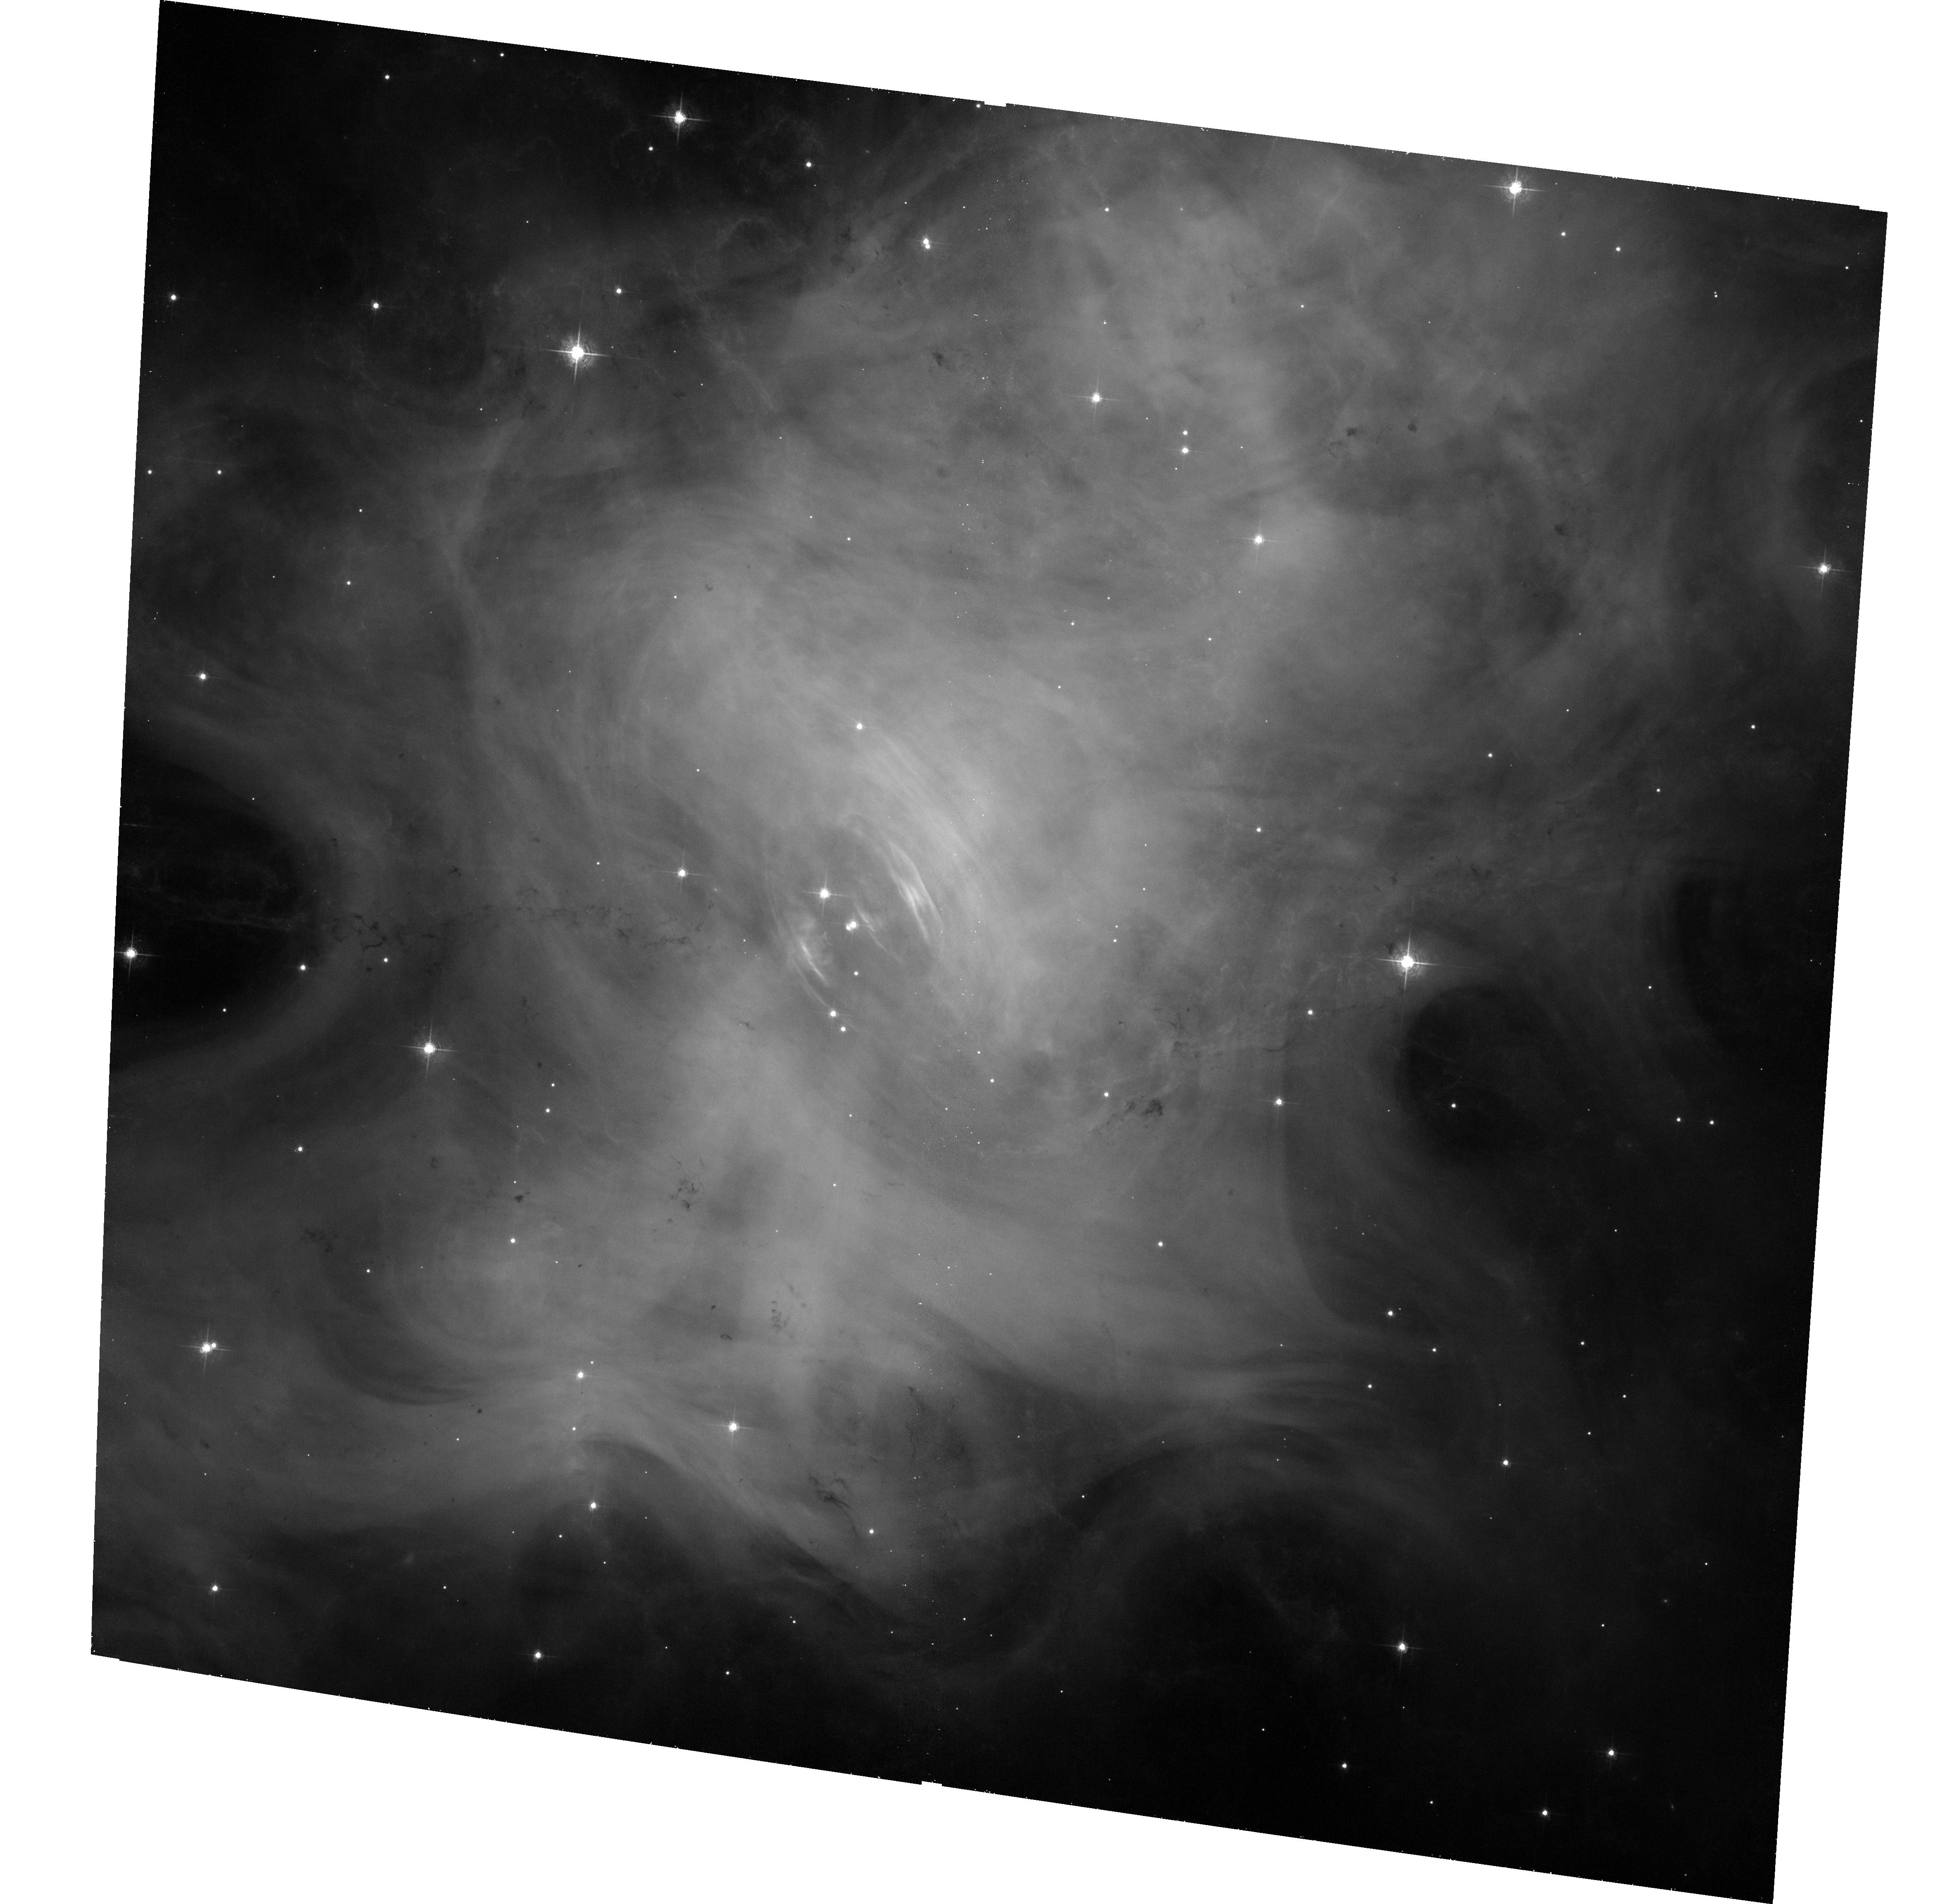
Target: CRAB-NEBULA. Instrument: ACS/WFC. Filter: F550M. Exposure: 33 min. Observation ID: hst_13109_01_acs_wfc_f550m_jc6801

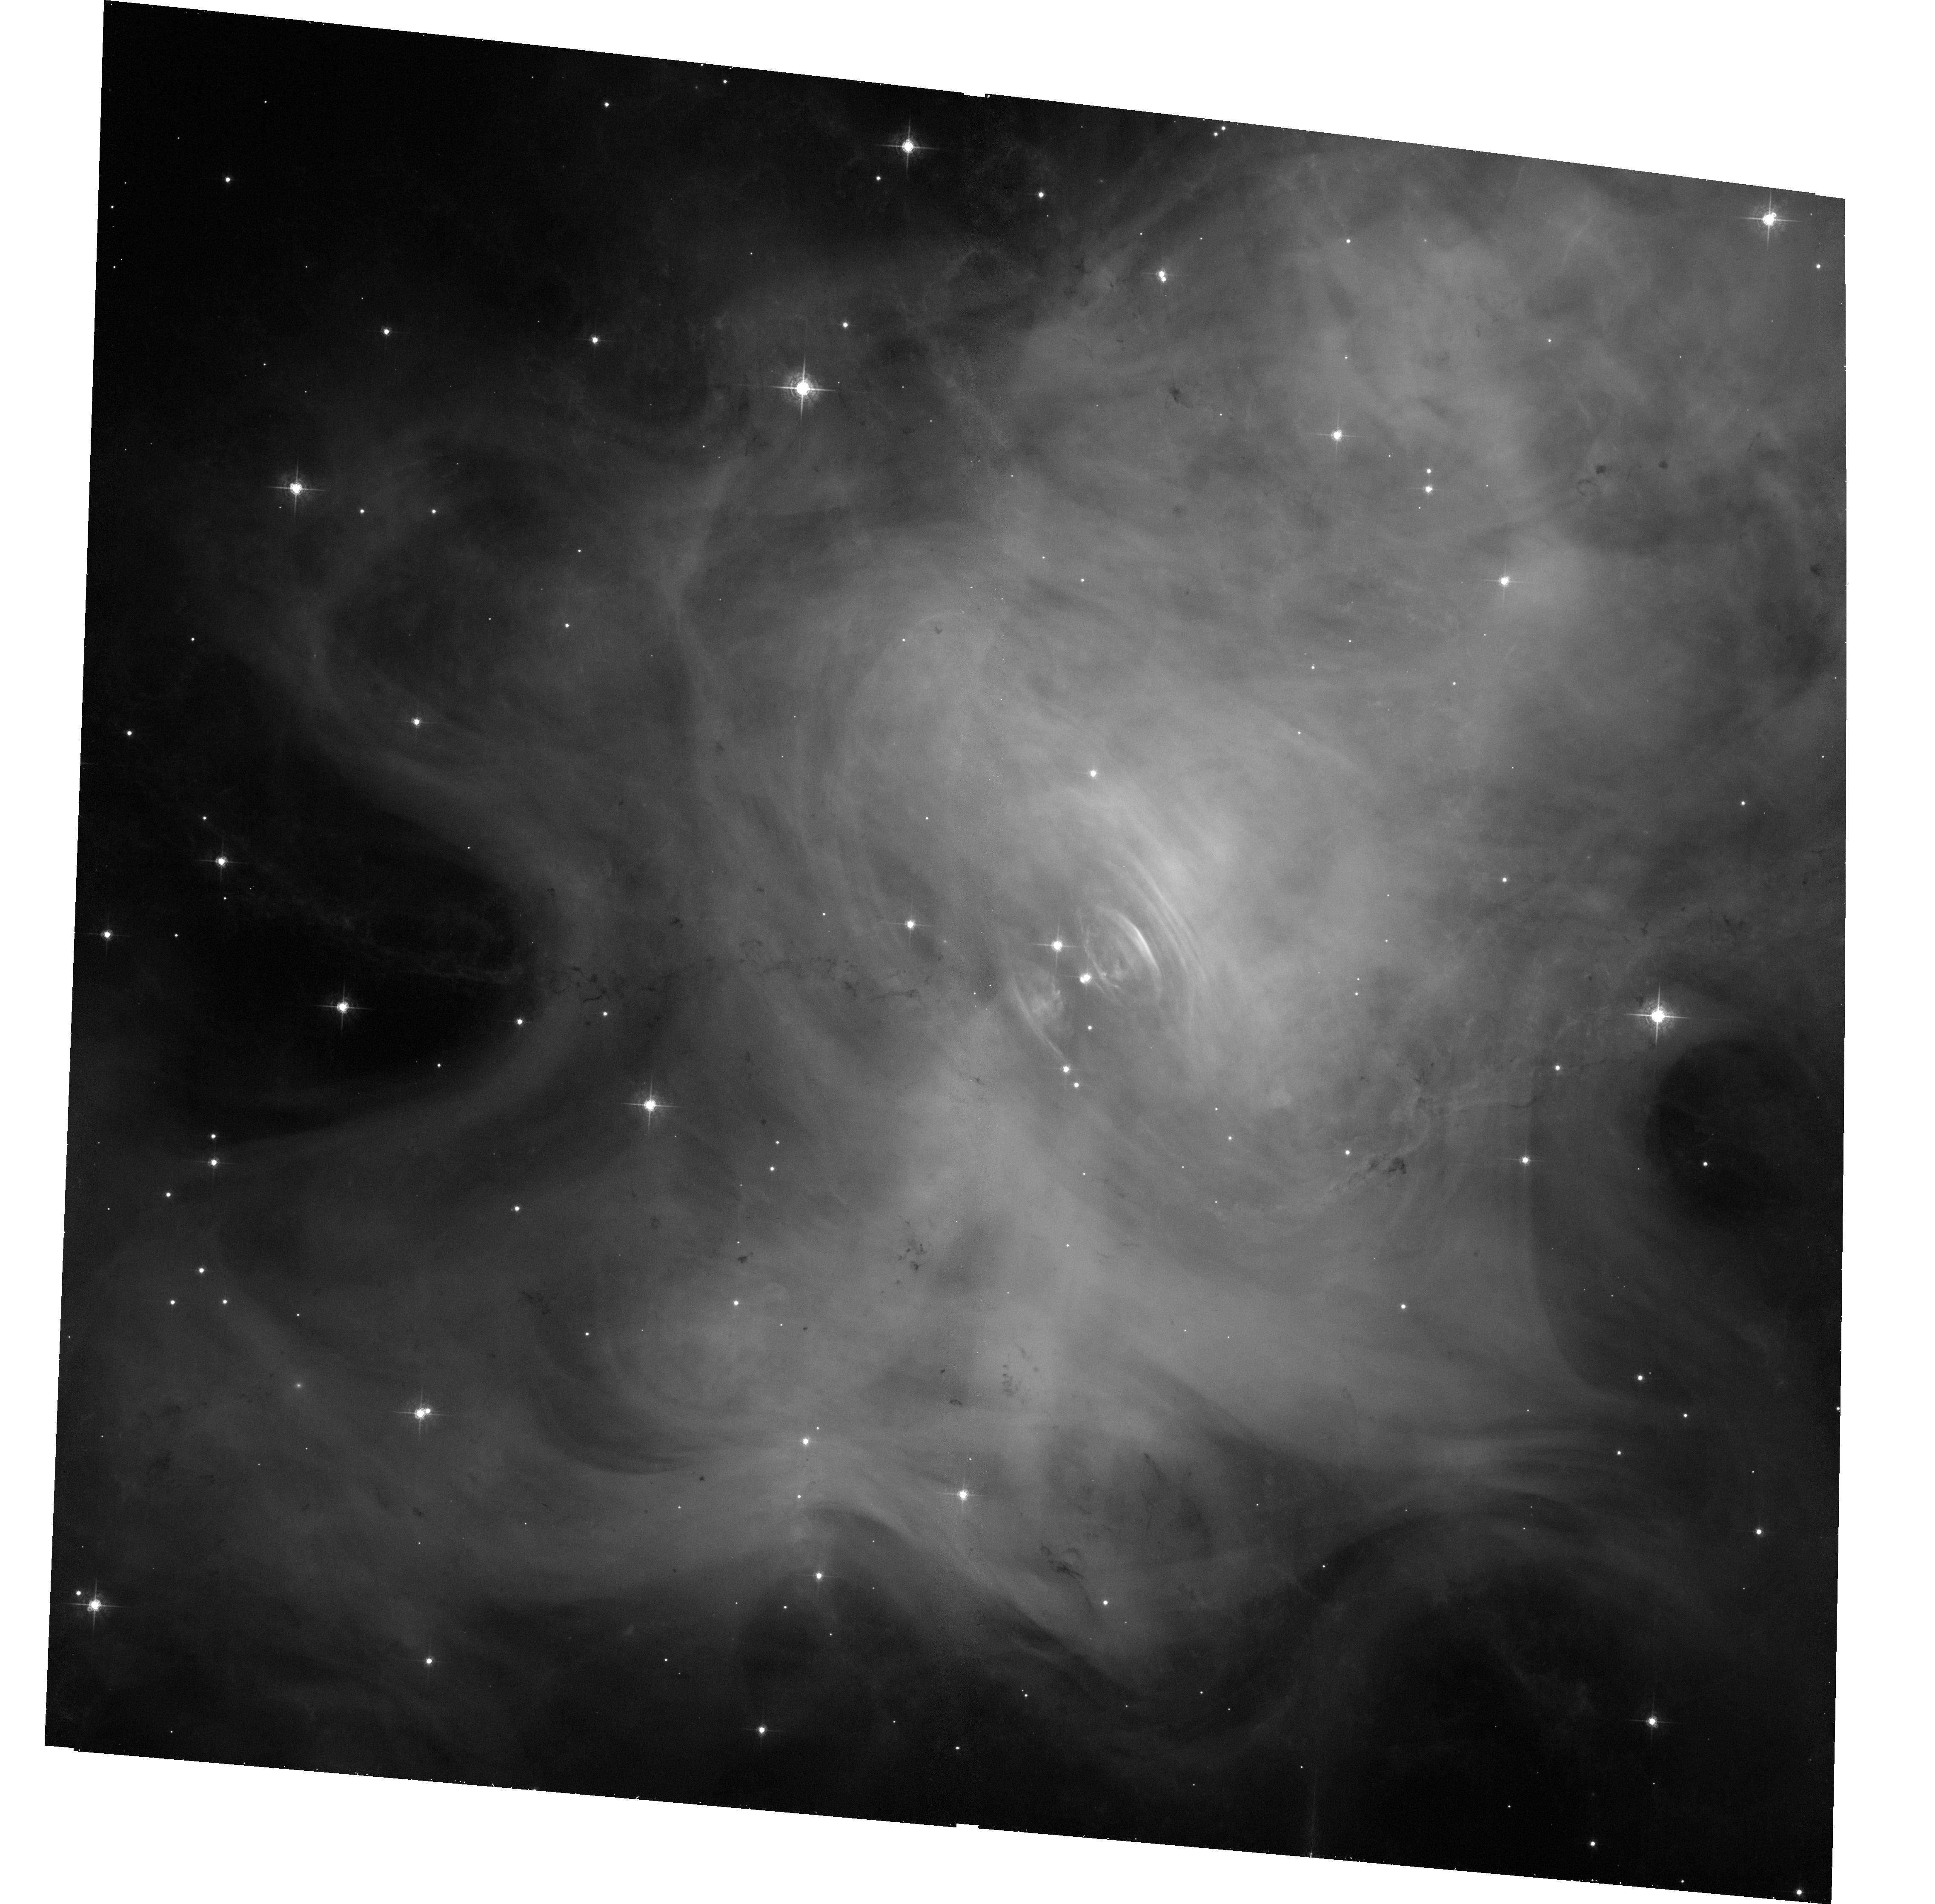
Target: CRAB-NEBULA. Instrument: ACS/WFC. Filter: F550M. Exposure: 33 min. Observation ID: hst_13109_04_acs_wfc_f550m_jc6804

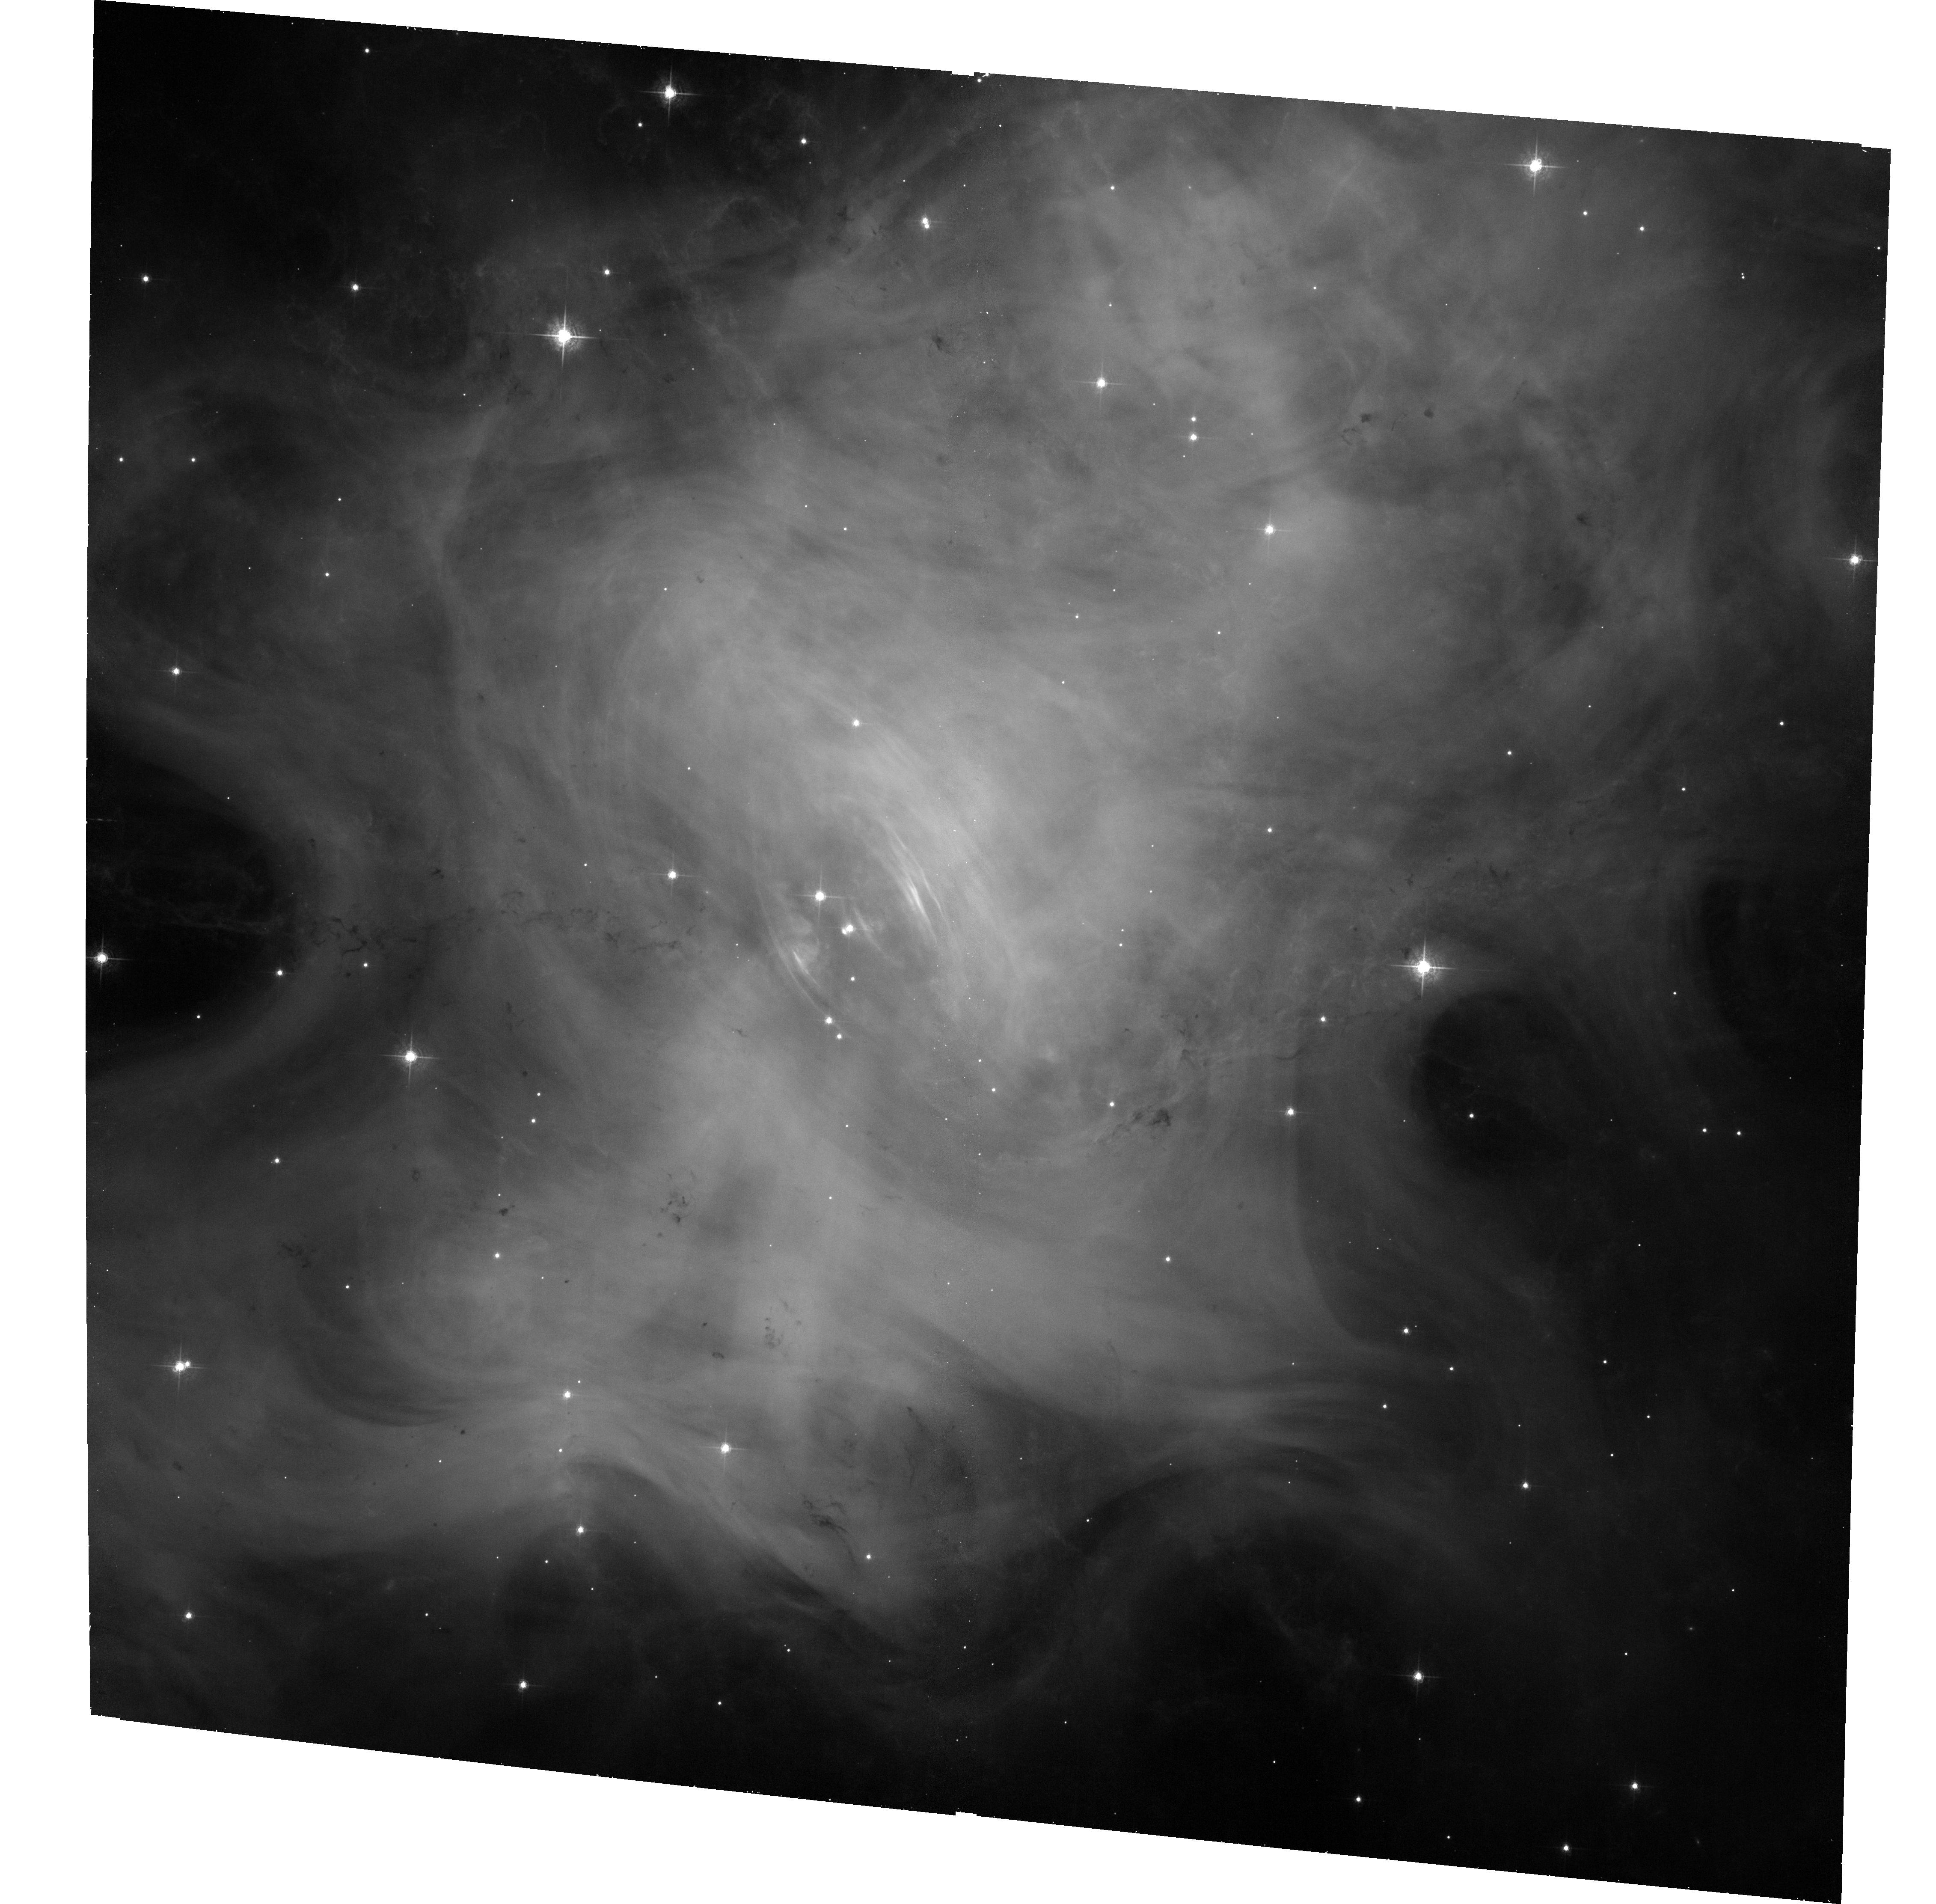
Target: CRAB-NEBULA. Instrument: ACS/WFC. Filter: F550M. Exposure: 33 min. Observation ID: hst_13109_02_acs_wfc_f550m_jc6802

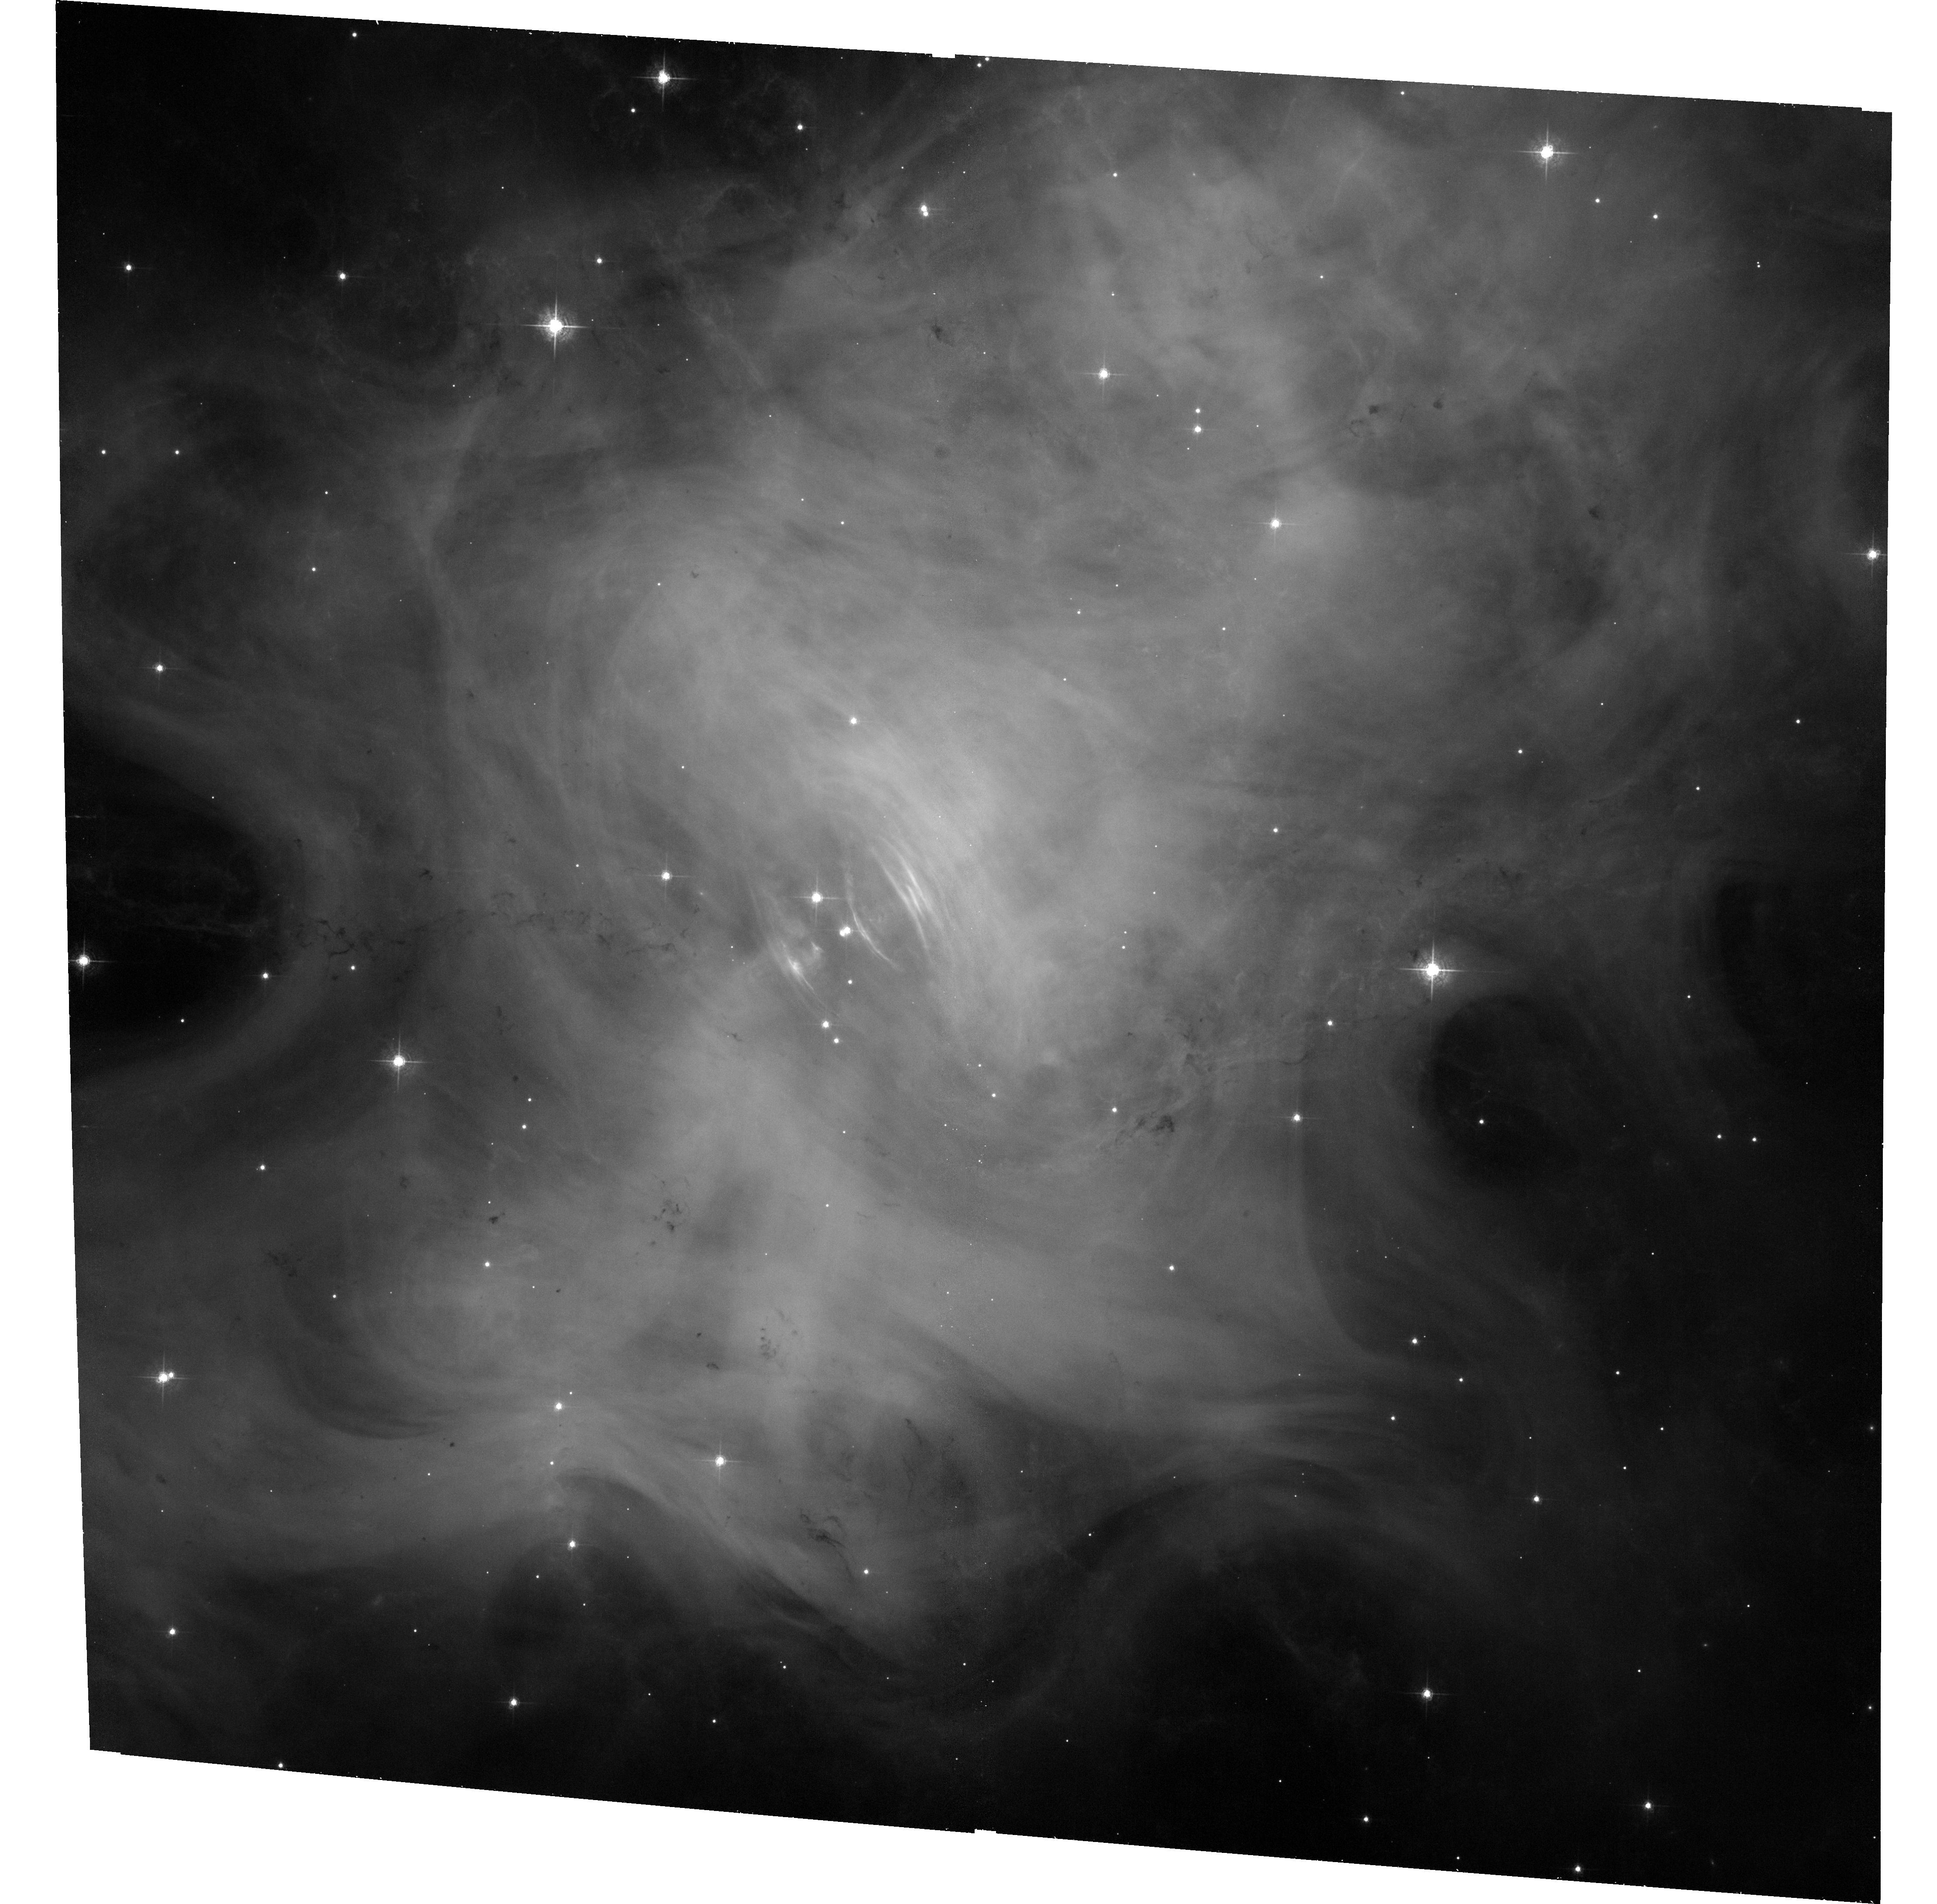
Target: CRAB-NEBULA. Instrument: ACS/WFC. Filter: F550M. Exposure: 33 min. Observation ID: hst_13109_03_acs_wfc_f550m_jc6803

Joint Chandra and HST Monitoring and Studies of the Crab Nebula (PI: Weisskopf, Martin C.)

In 2010 Sep the Crab surprised the astrophysical community with a powerful gamma-ray flare, detected by the Agile and Fermi satellites. In 2011 it also became apparant that the nebula has been exhibiting up to 7% variability in hard X-rays for over a decade. The scientific purpose of this proposal is to: 1) To (continue to) identify, quantify, and correlate the spatial and spectral variations in X-rays and the optical over time 2) Establish both an X-ray and optical baseline of the system prior to any future gamma-ray flare as an aid for establishing the location of the flare.